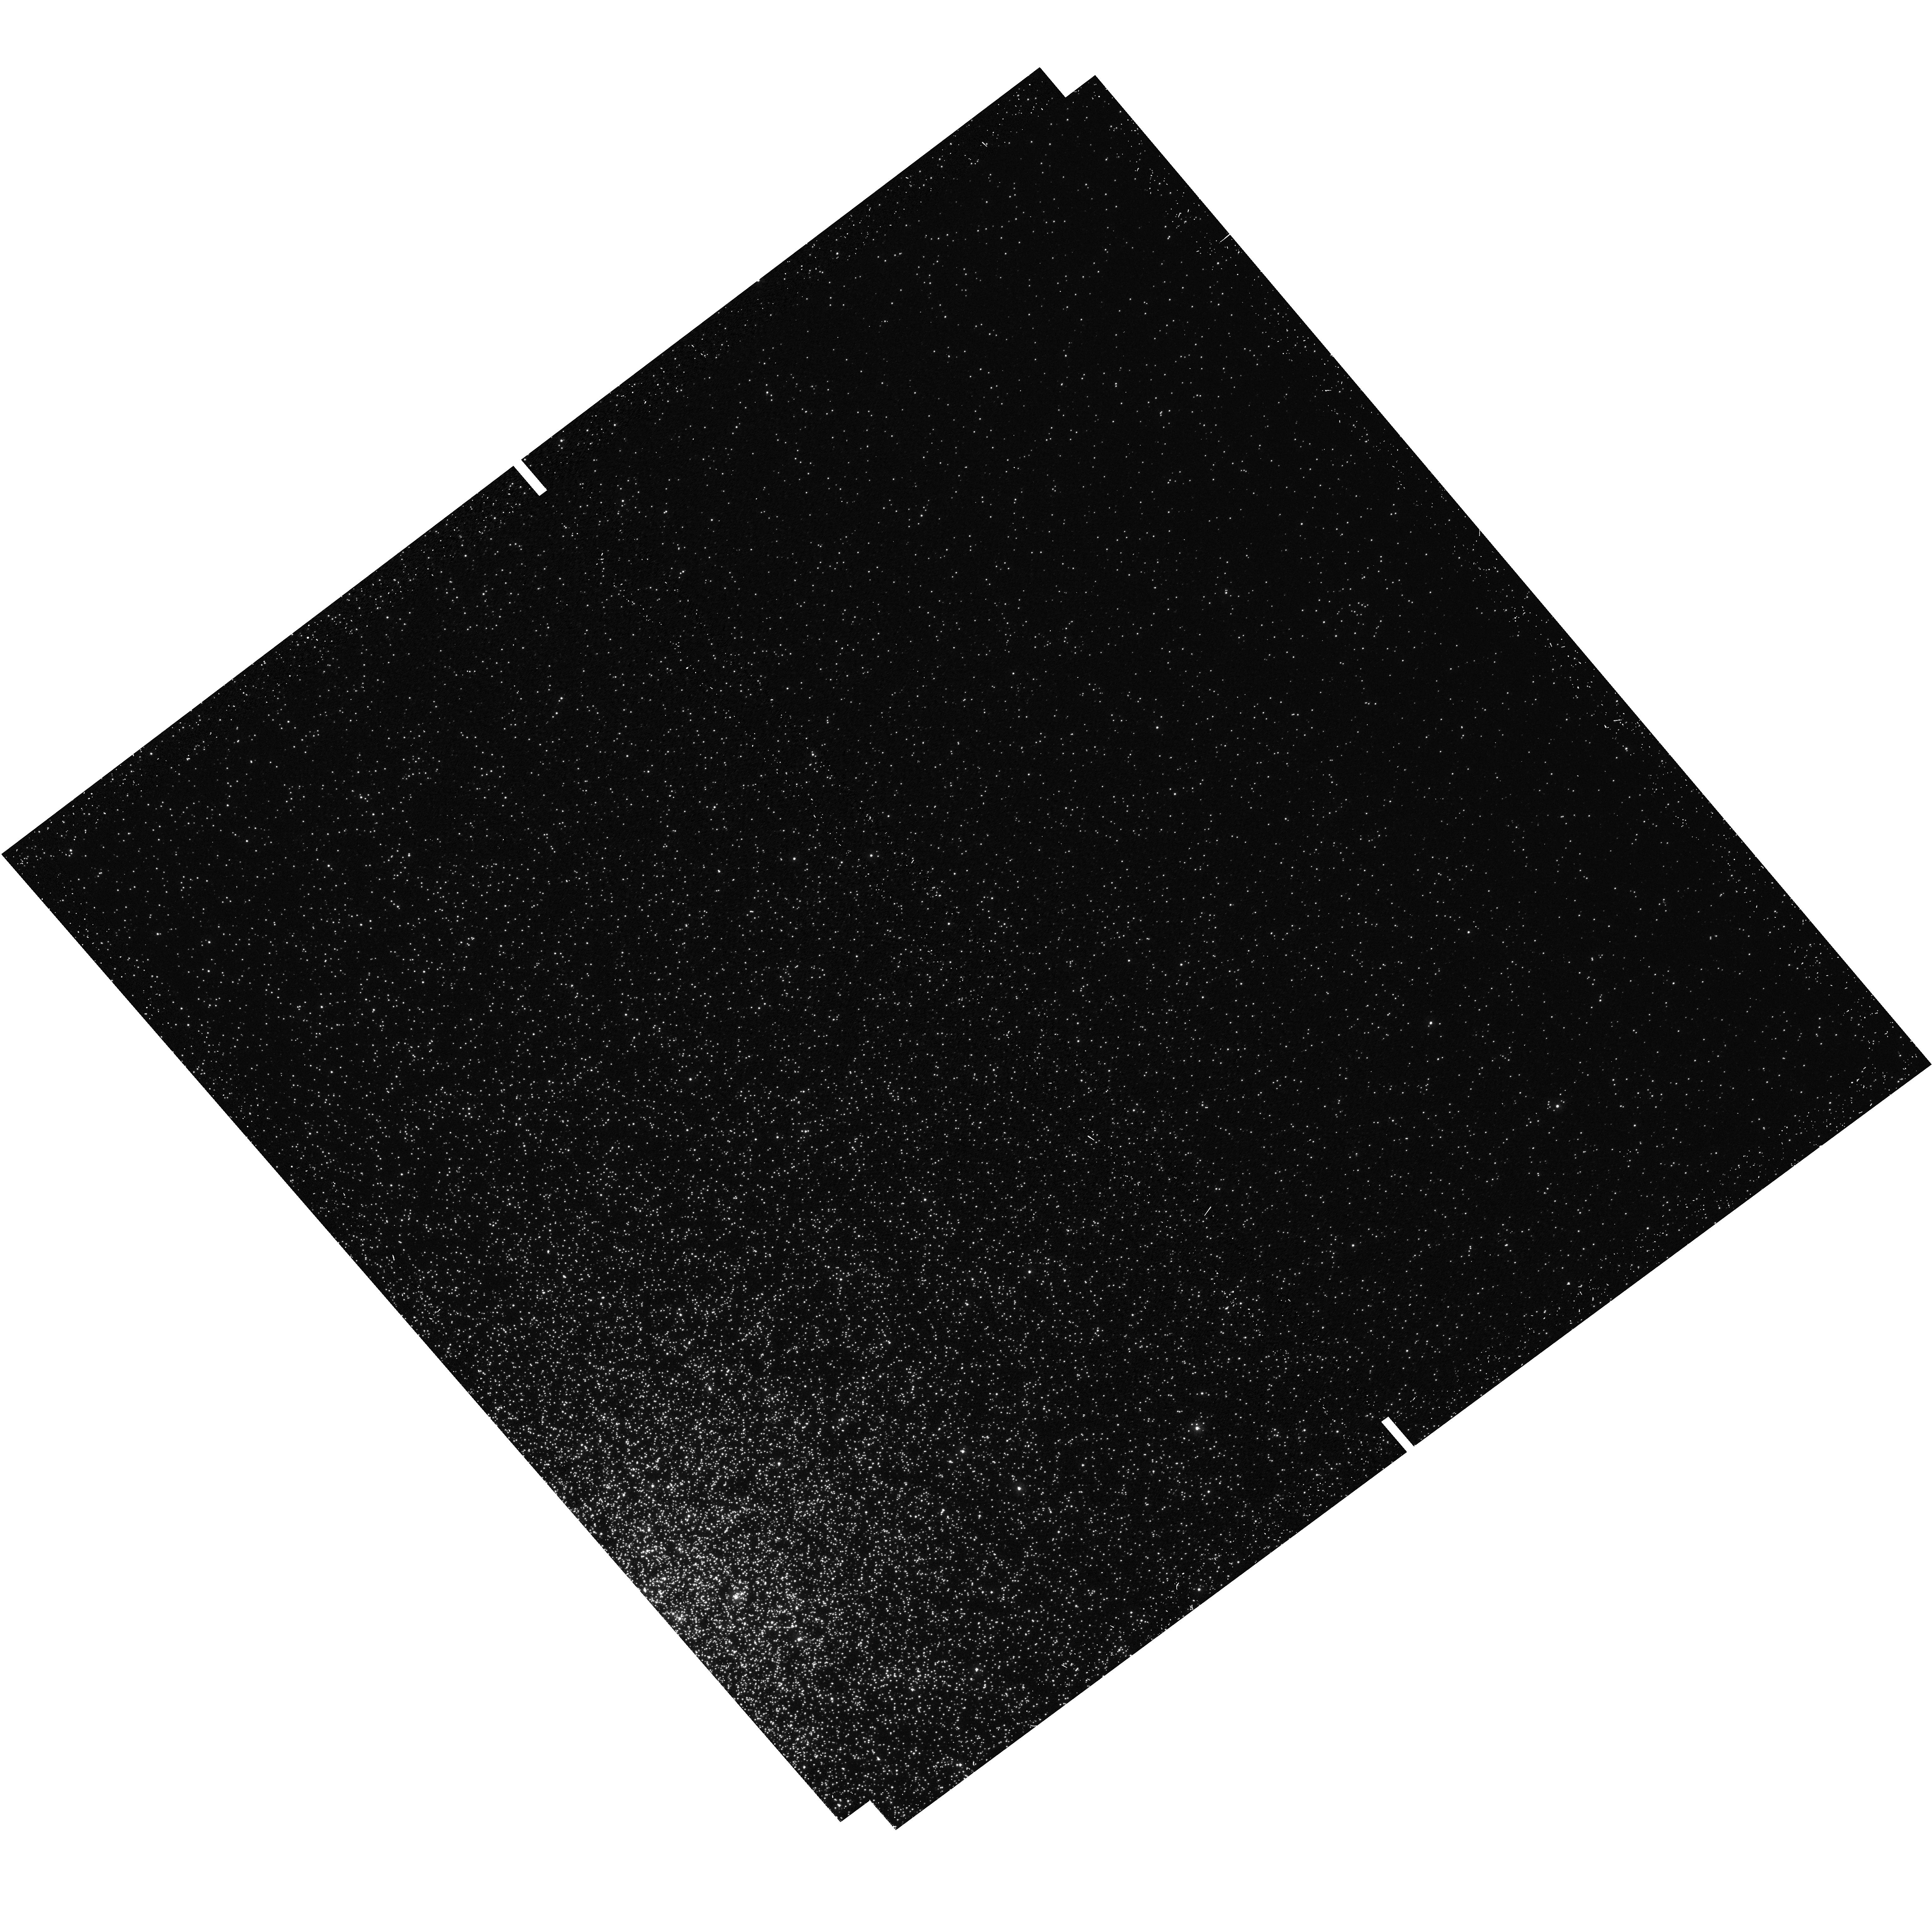
Target: 47TUC-FIELD7. Instrument: WFC3/UVIS. Filter: F225W. Exposure: 18 min. Observation ID: hst_12971_07_wfc3_uvis_f225w_iby407

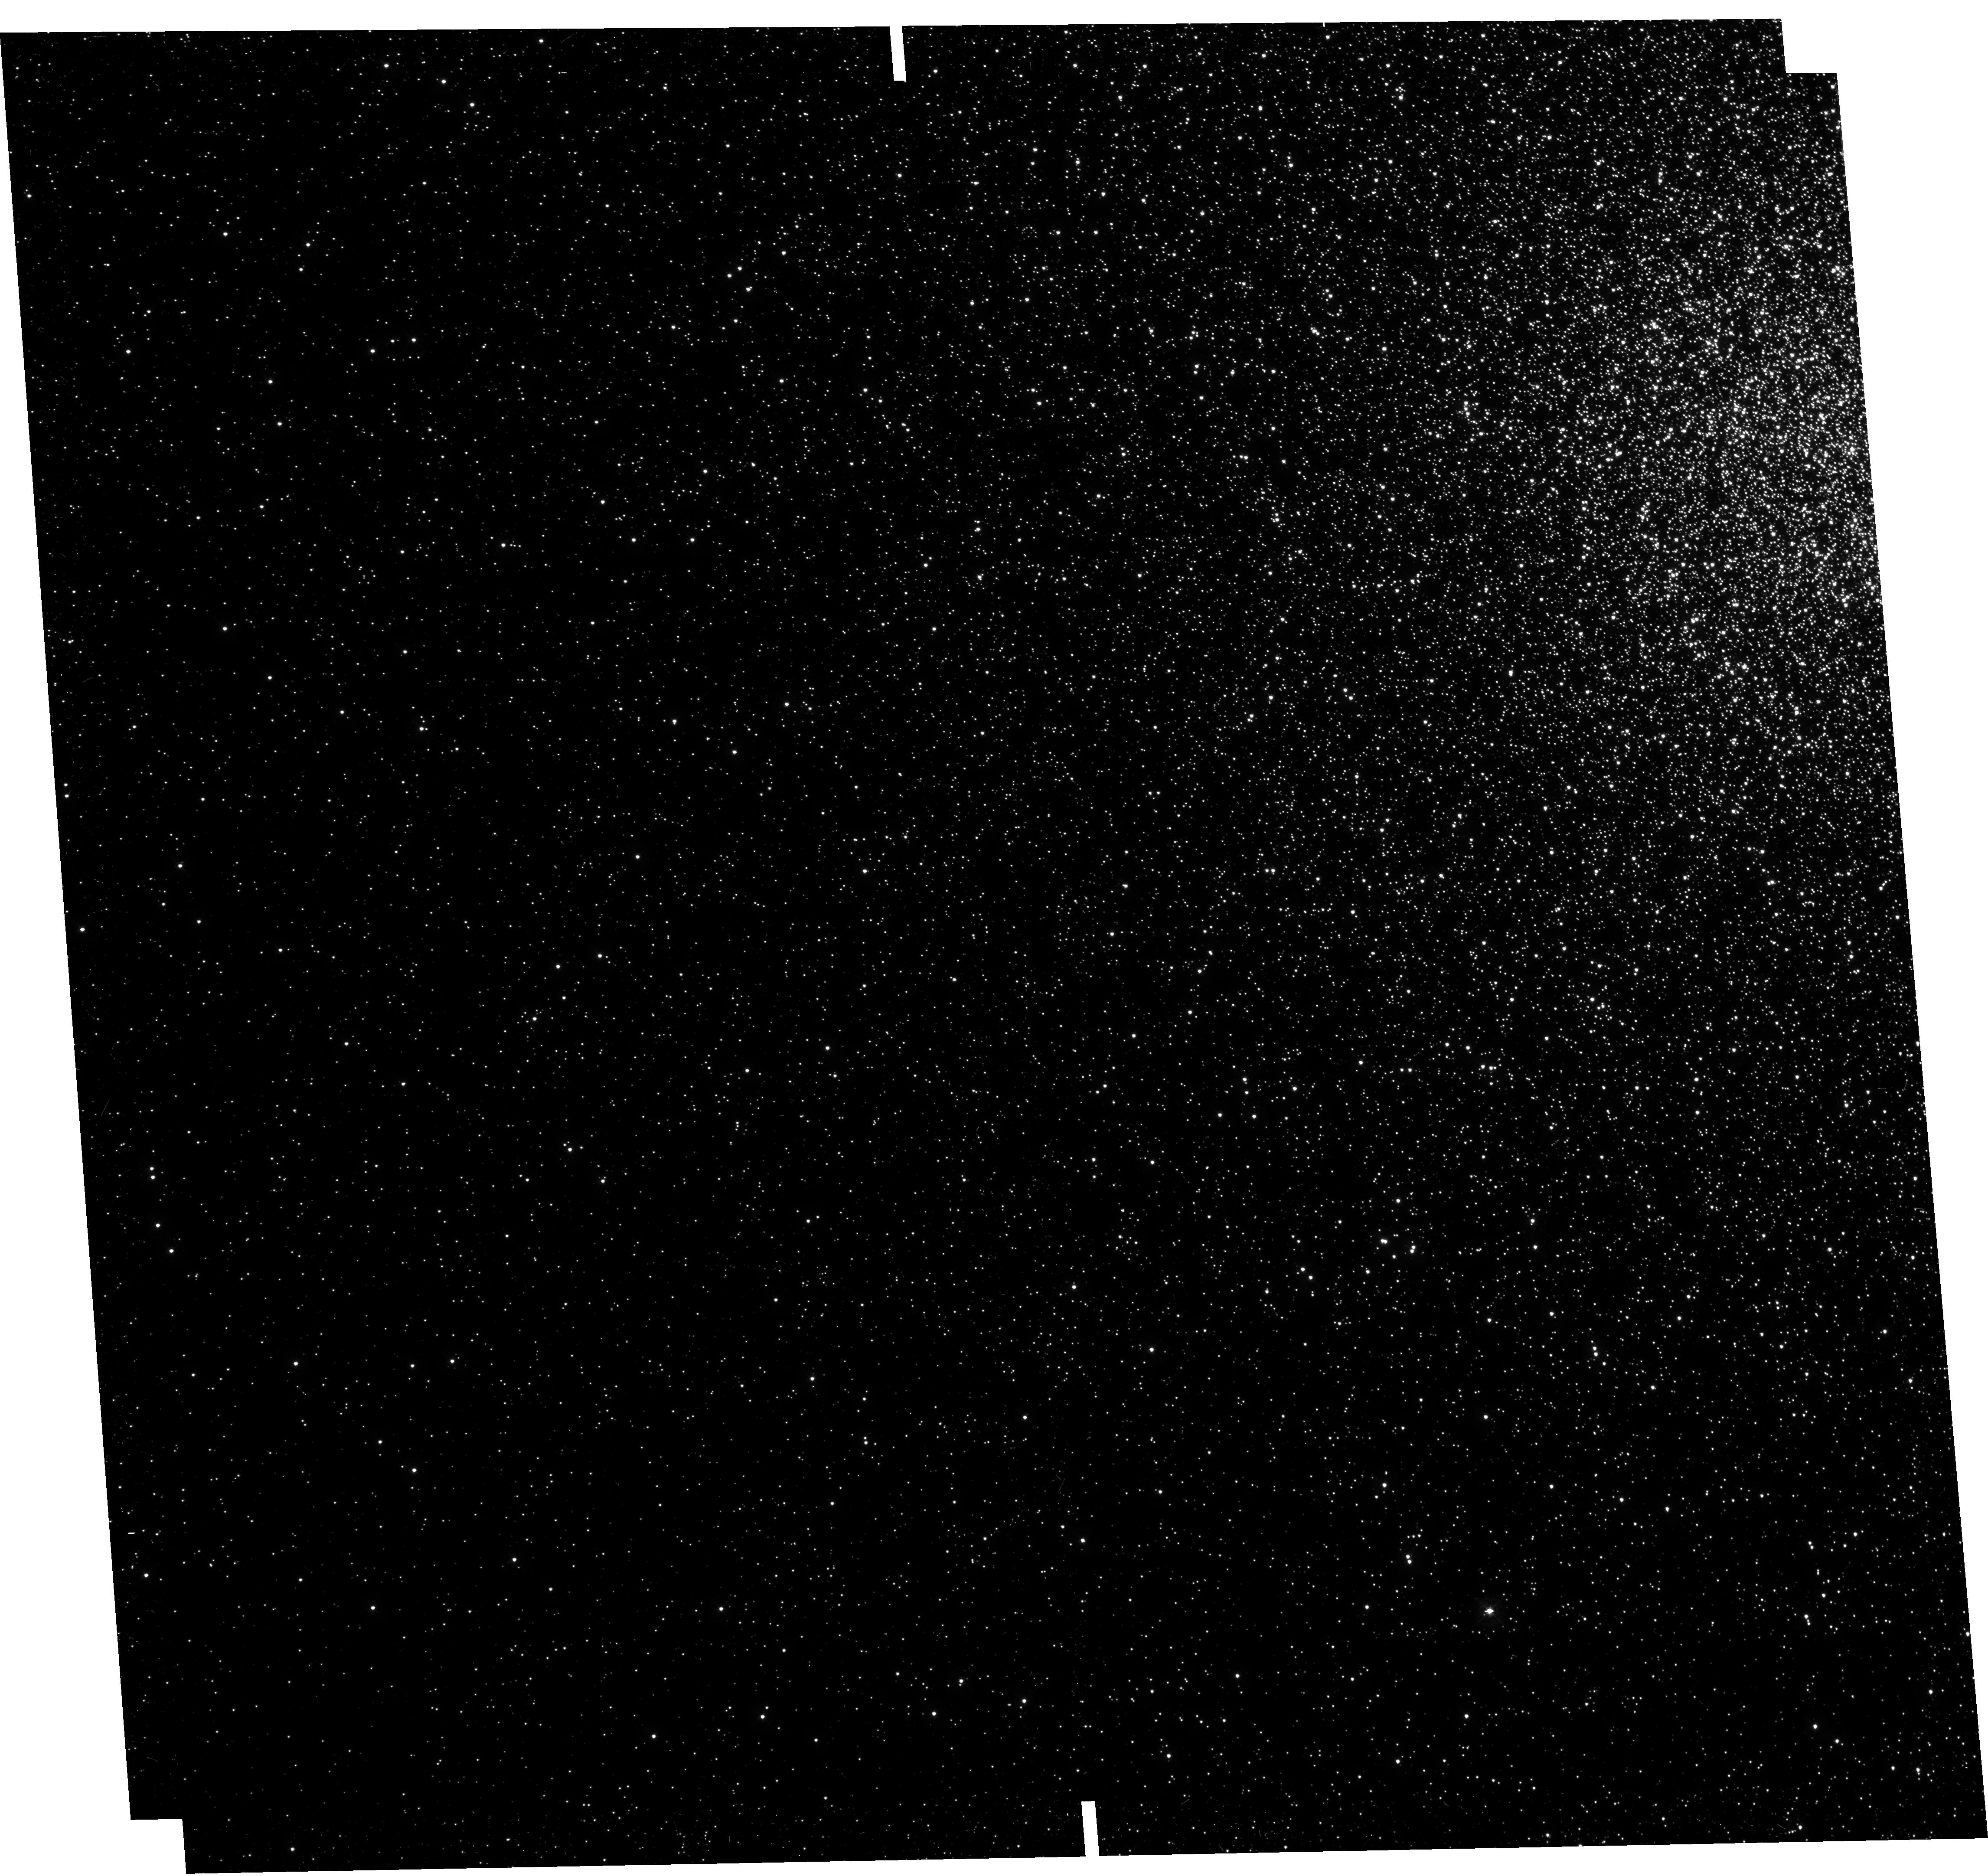
Target: 47TUC-FIELD1. Instrument: WFC3/UVIS. Filter: F336W. Exposure: 20 min. Observation ID: hst_12971_01_wfc3_uvis_f336w_iby401

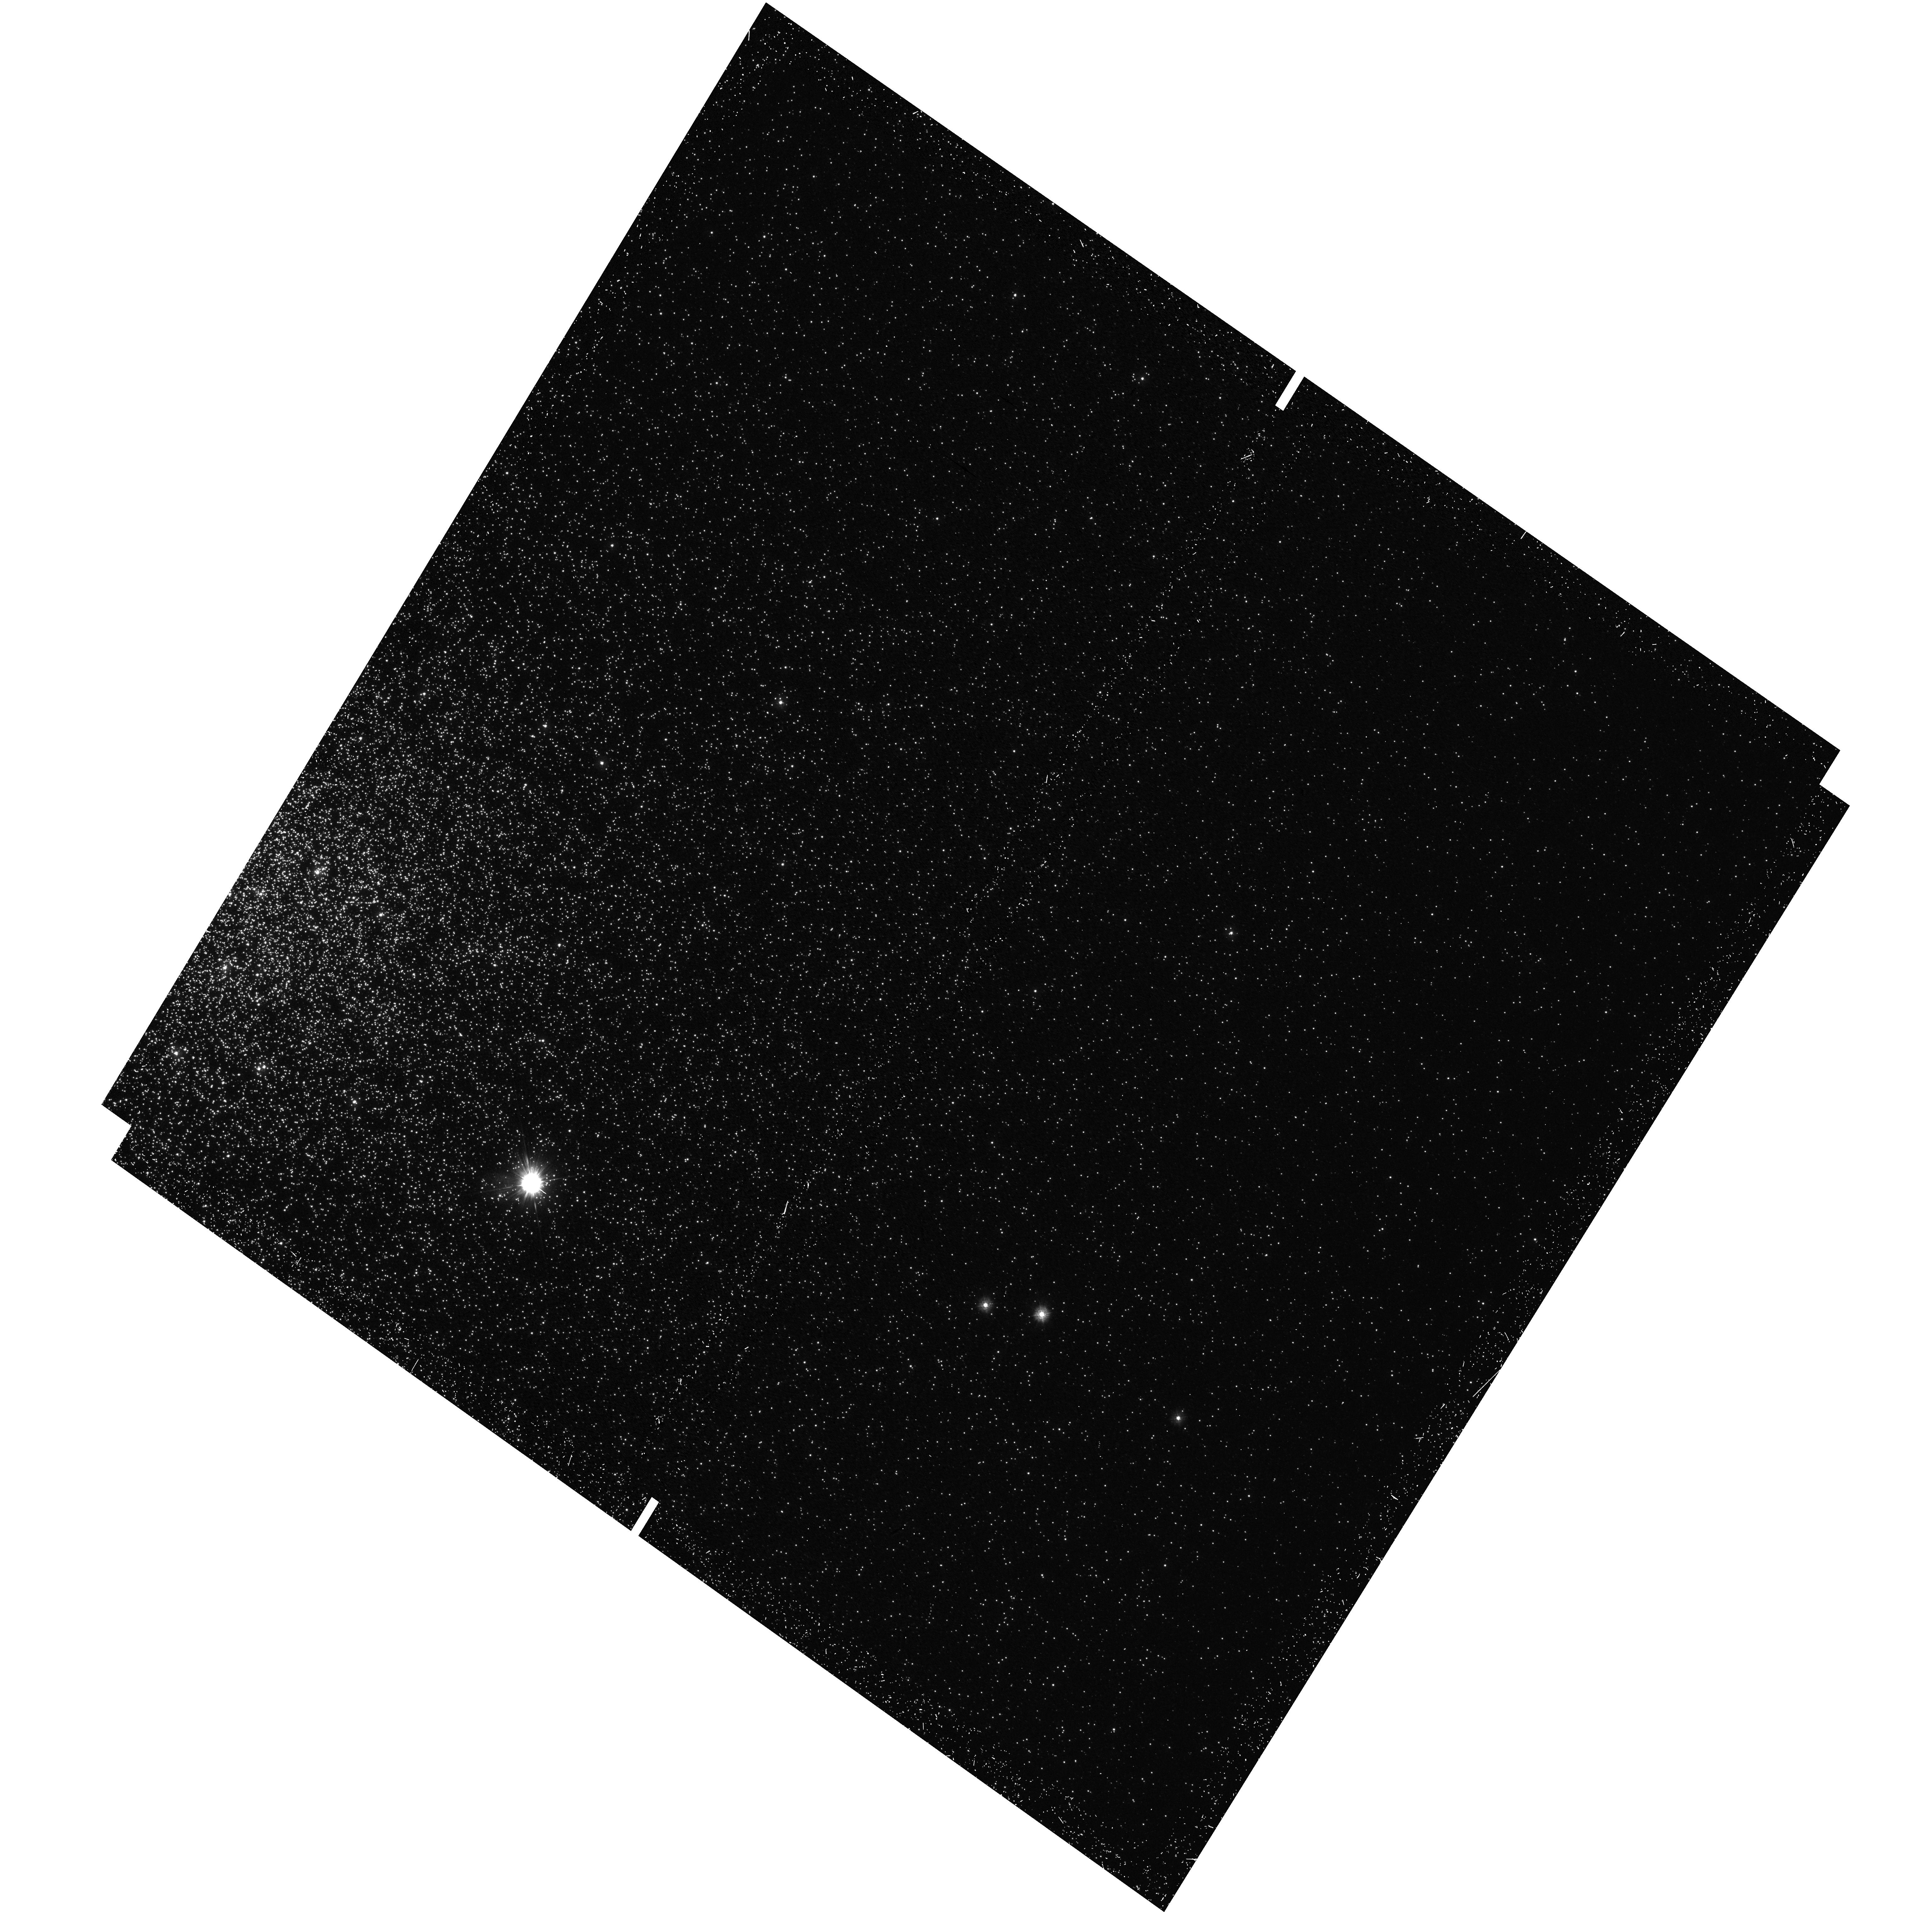
Target: 47TUC-FIELD5. Instrument: WFC3/UVIS. Filter: F225W. Exposure: 18 min. Observation ID: hst_12971_05_wfc3_uvis_f225w_iby405

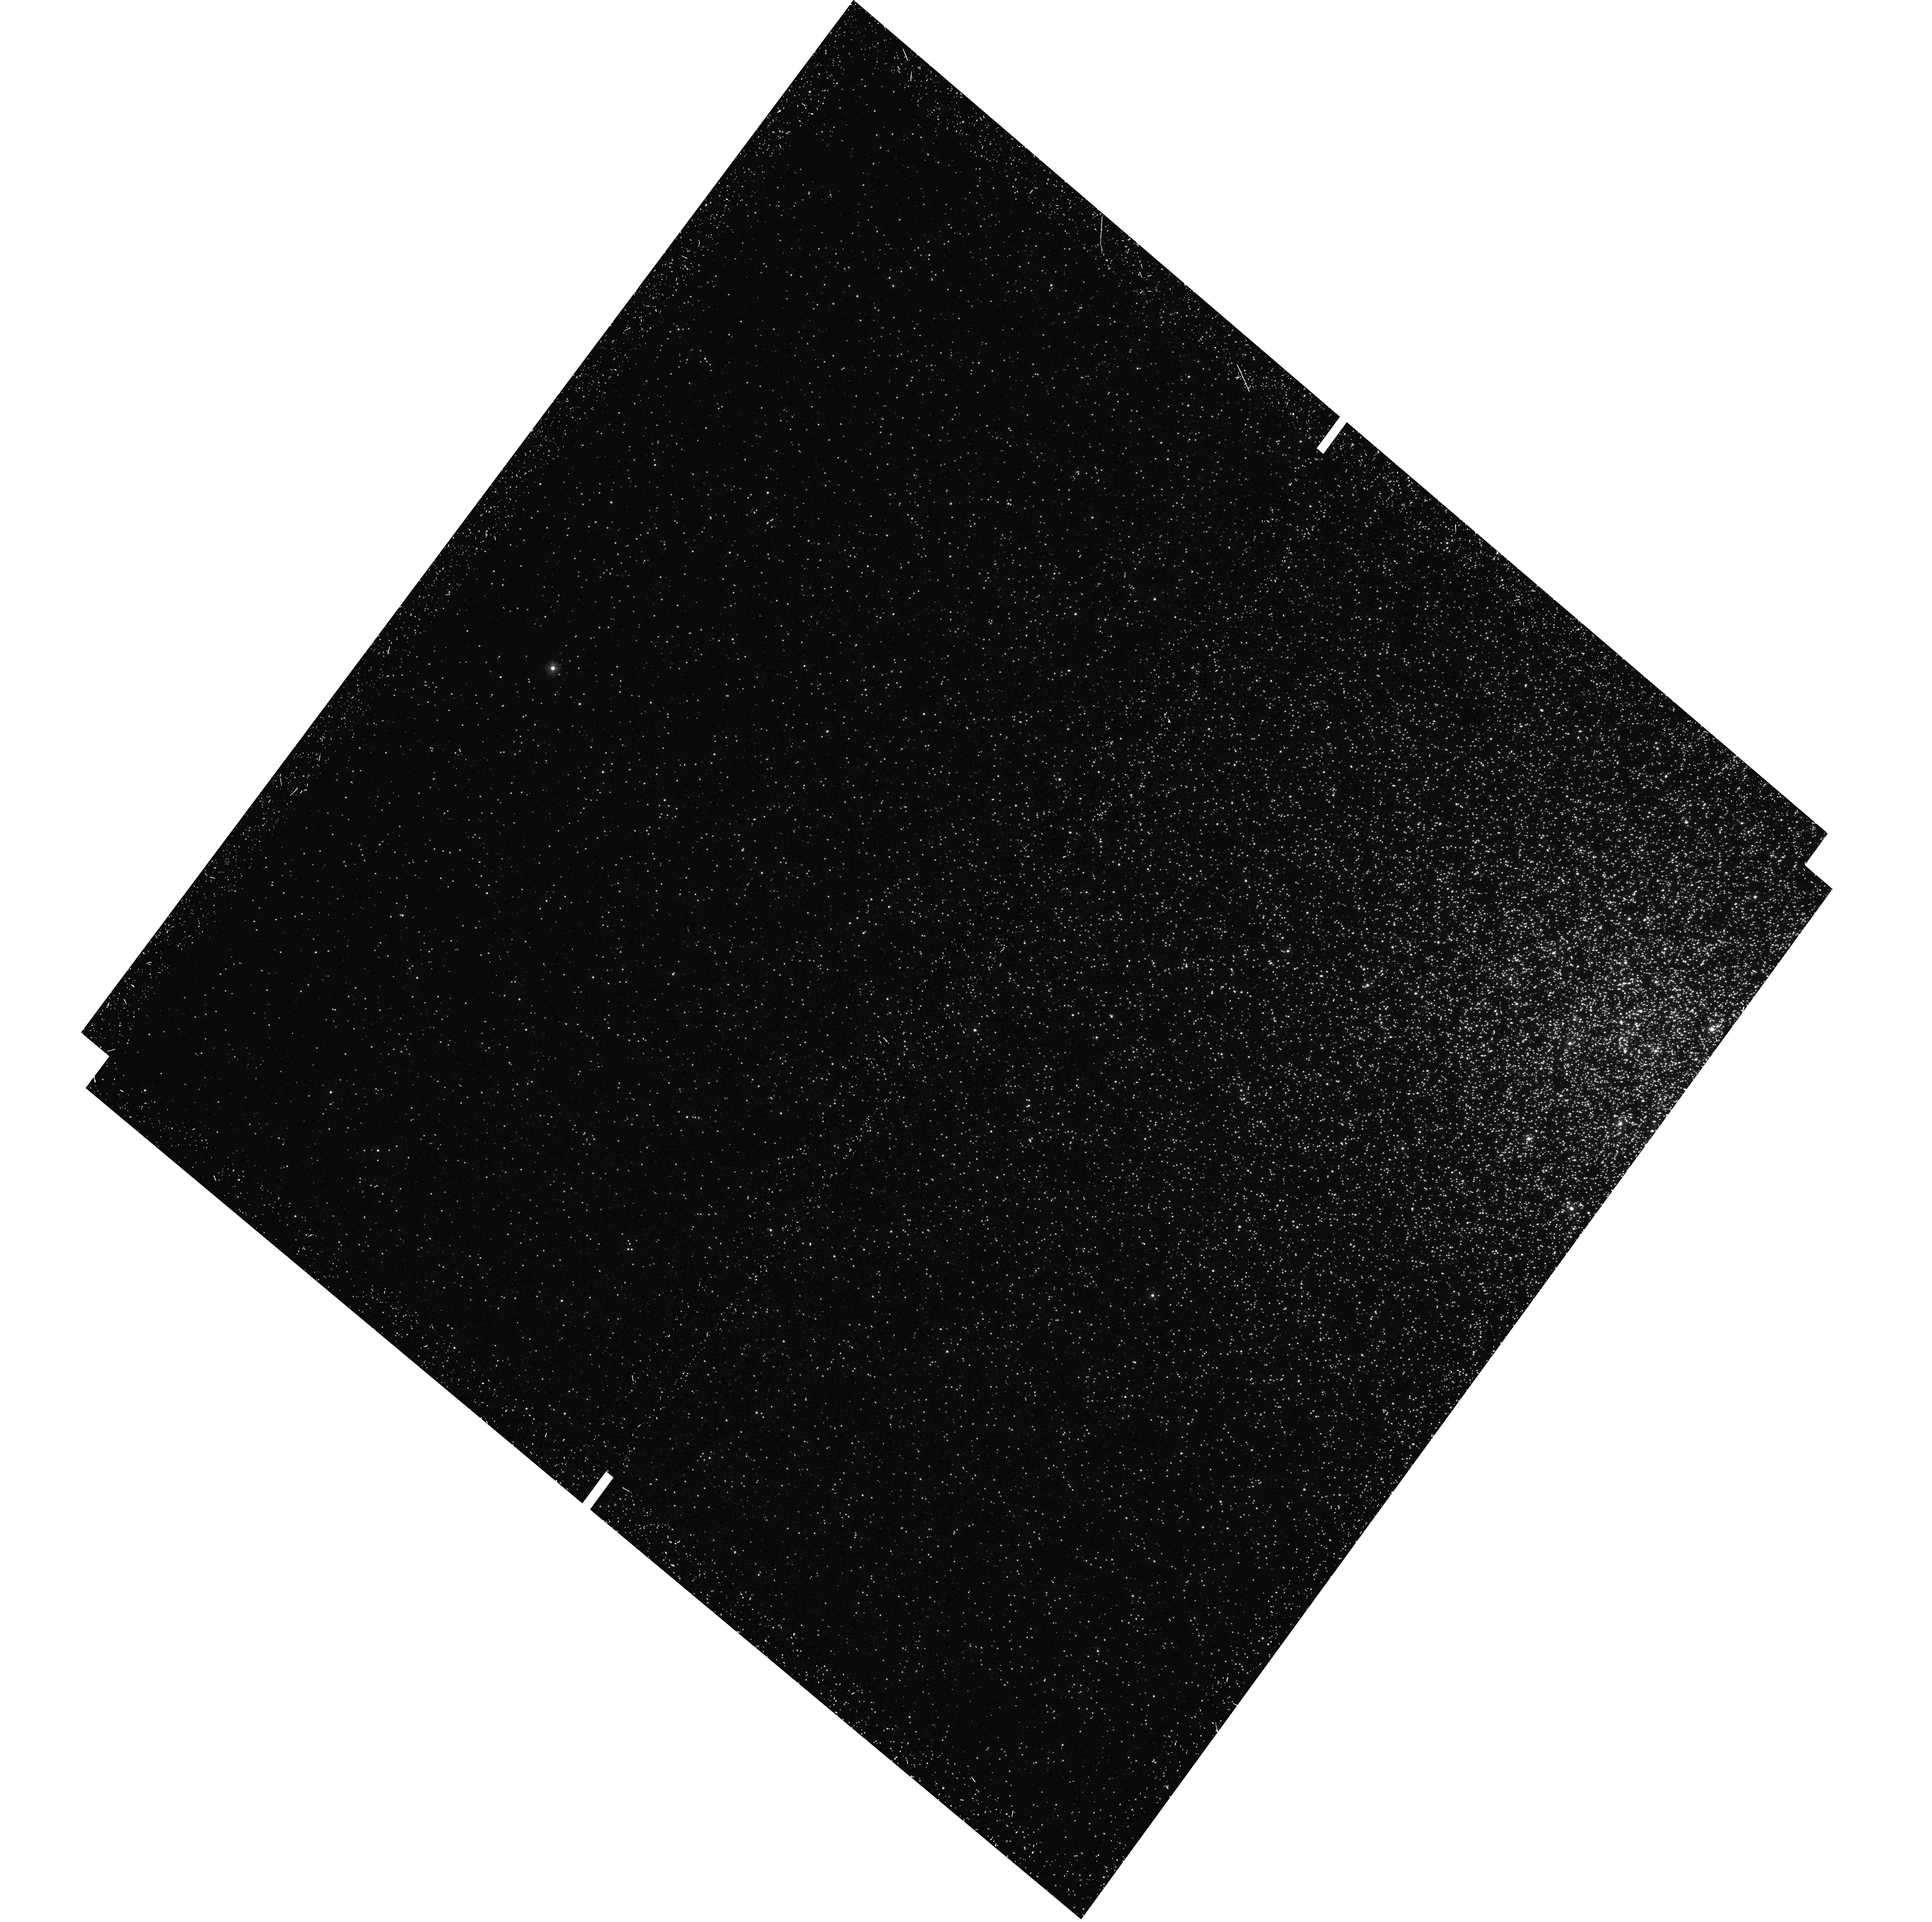
Target: 47TUC-FIELD10. Instrument: WFC3/UVIS. Filter: F225W. Exposure: 18 min. Observation ID: hst_12971_10_wfc3_uvis_f225w_iby410

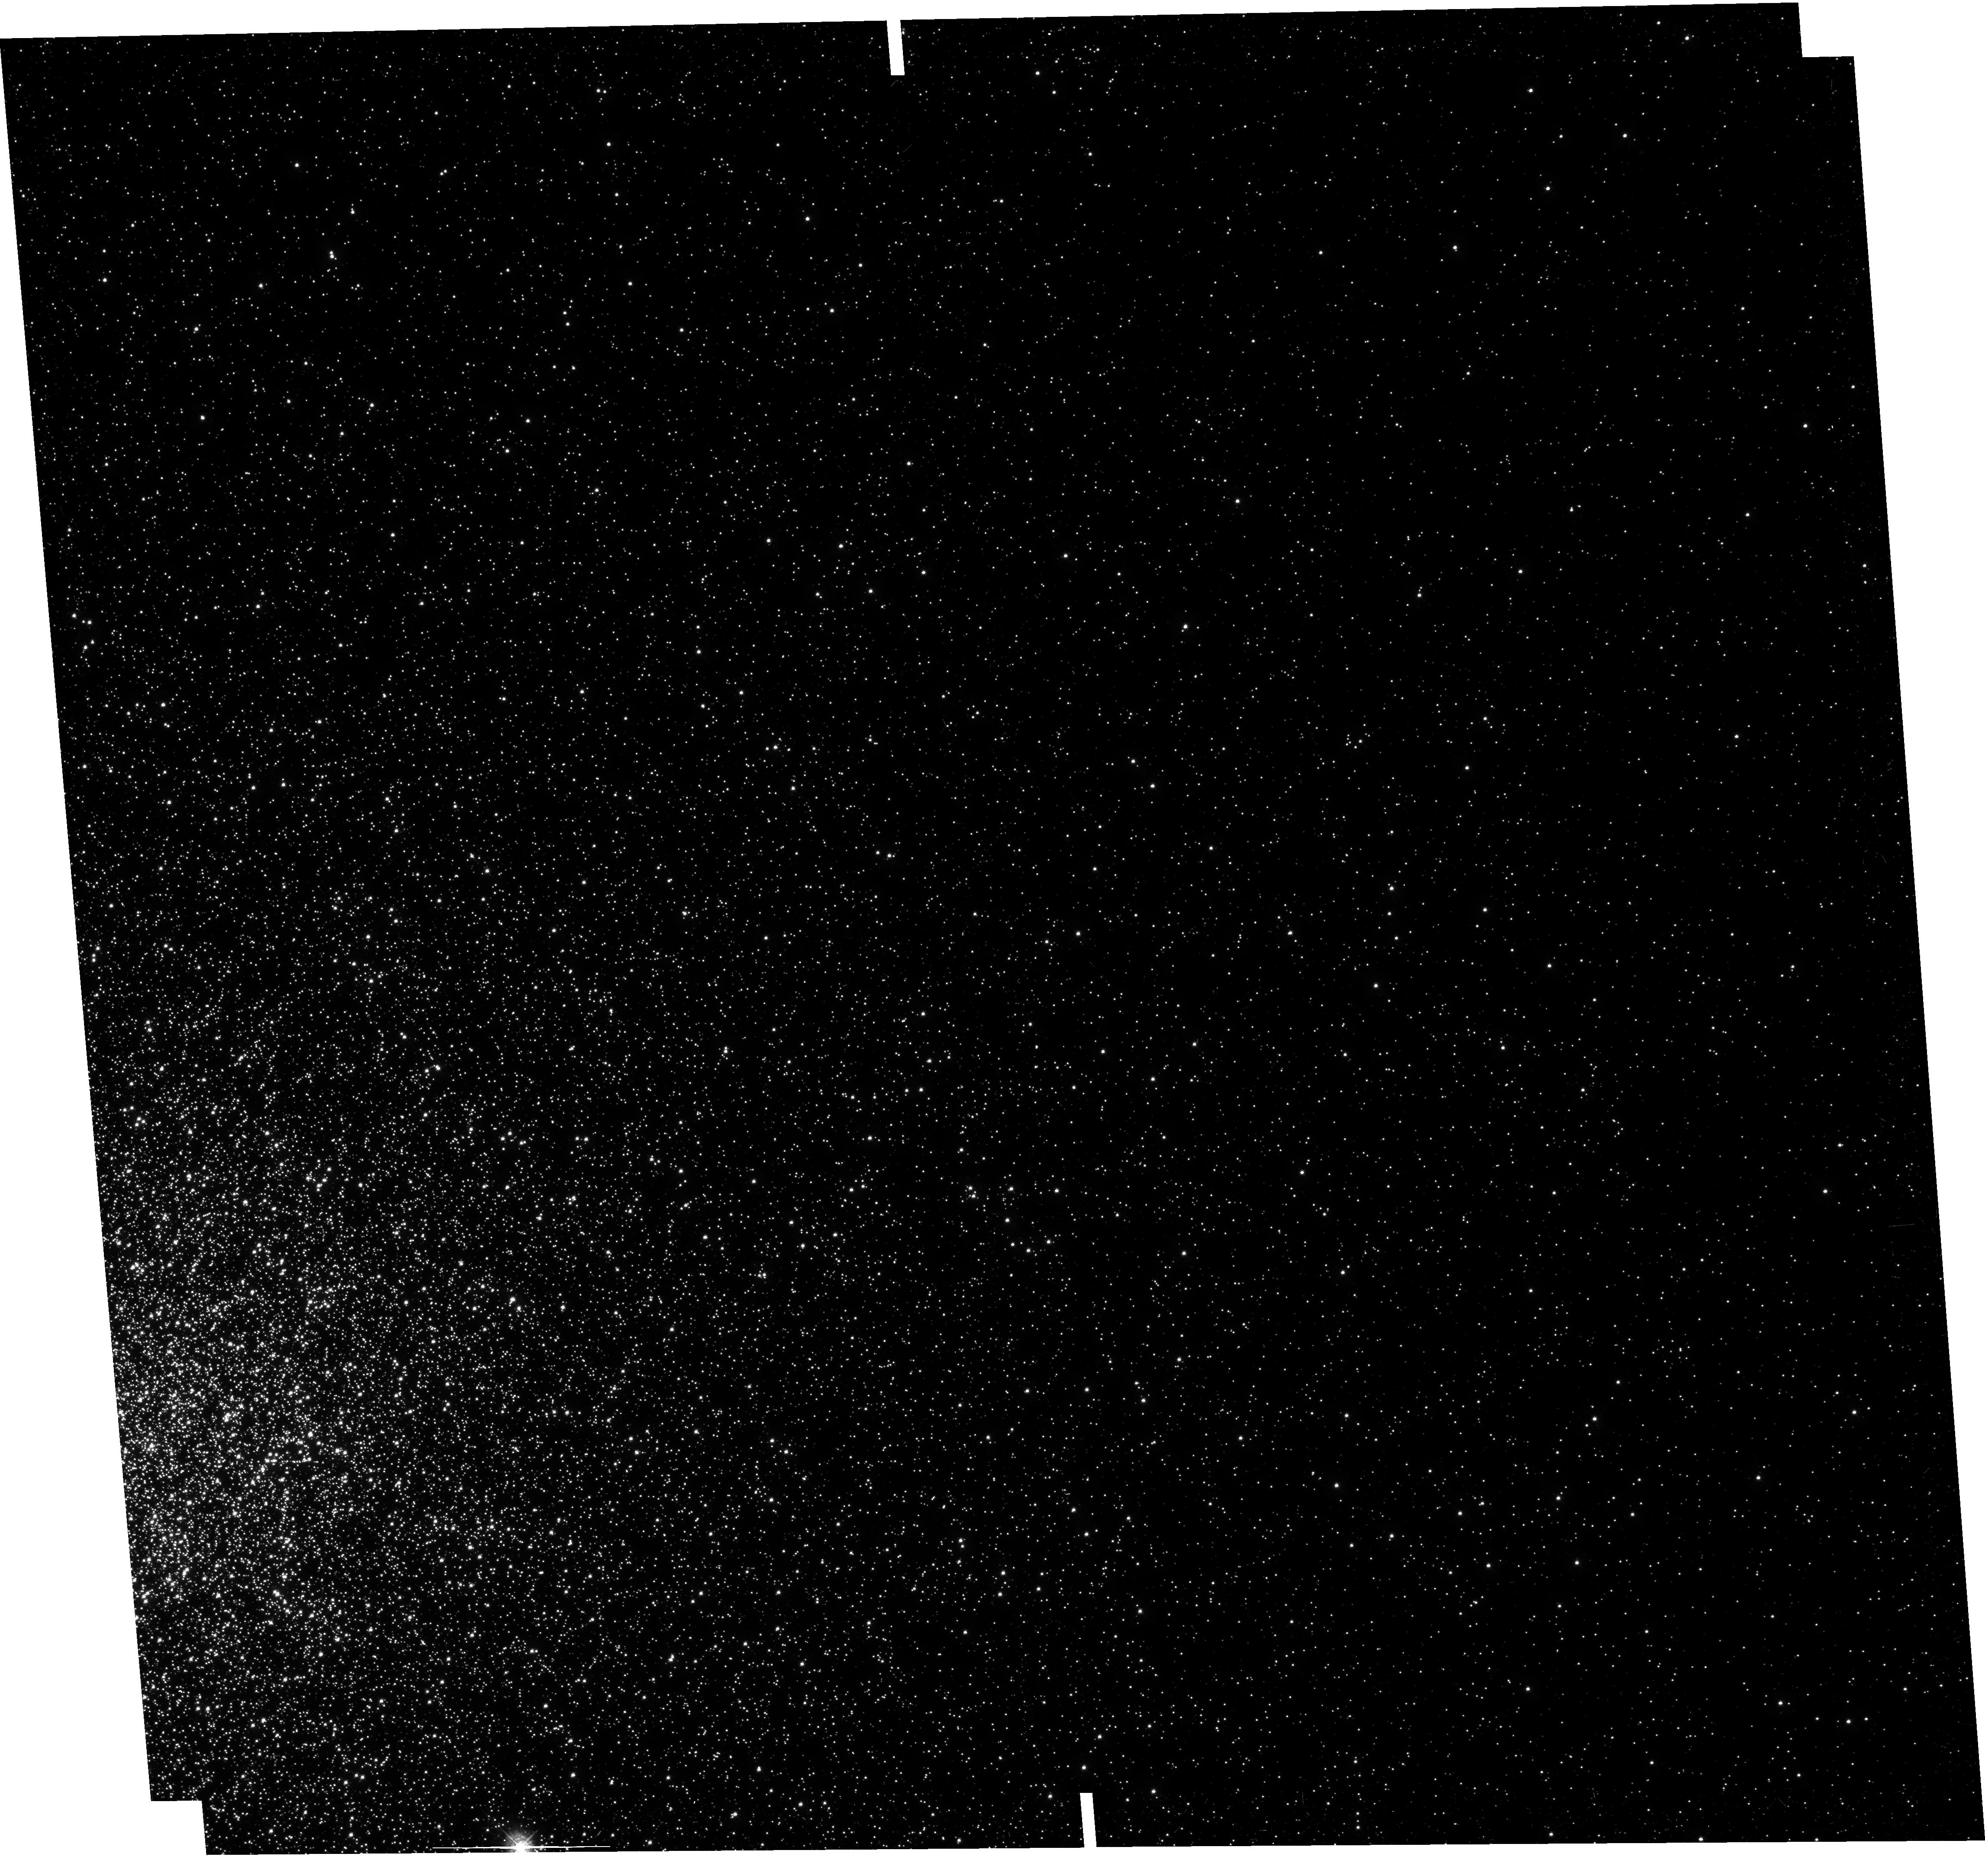
Target: 47TUC-FIELD6. Instrument: WFC3/UVIS. Filter: F336W. Exposure: 20 min. Observation ID: hst_12971_06_wfc3_uvis_f336w_iby406

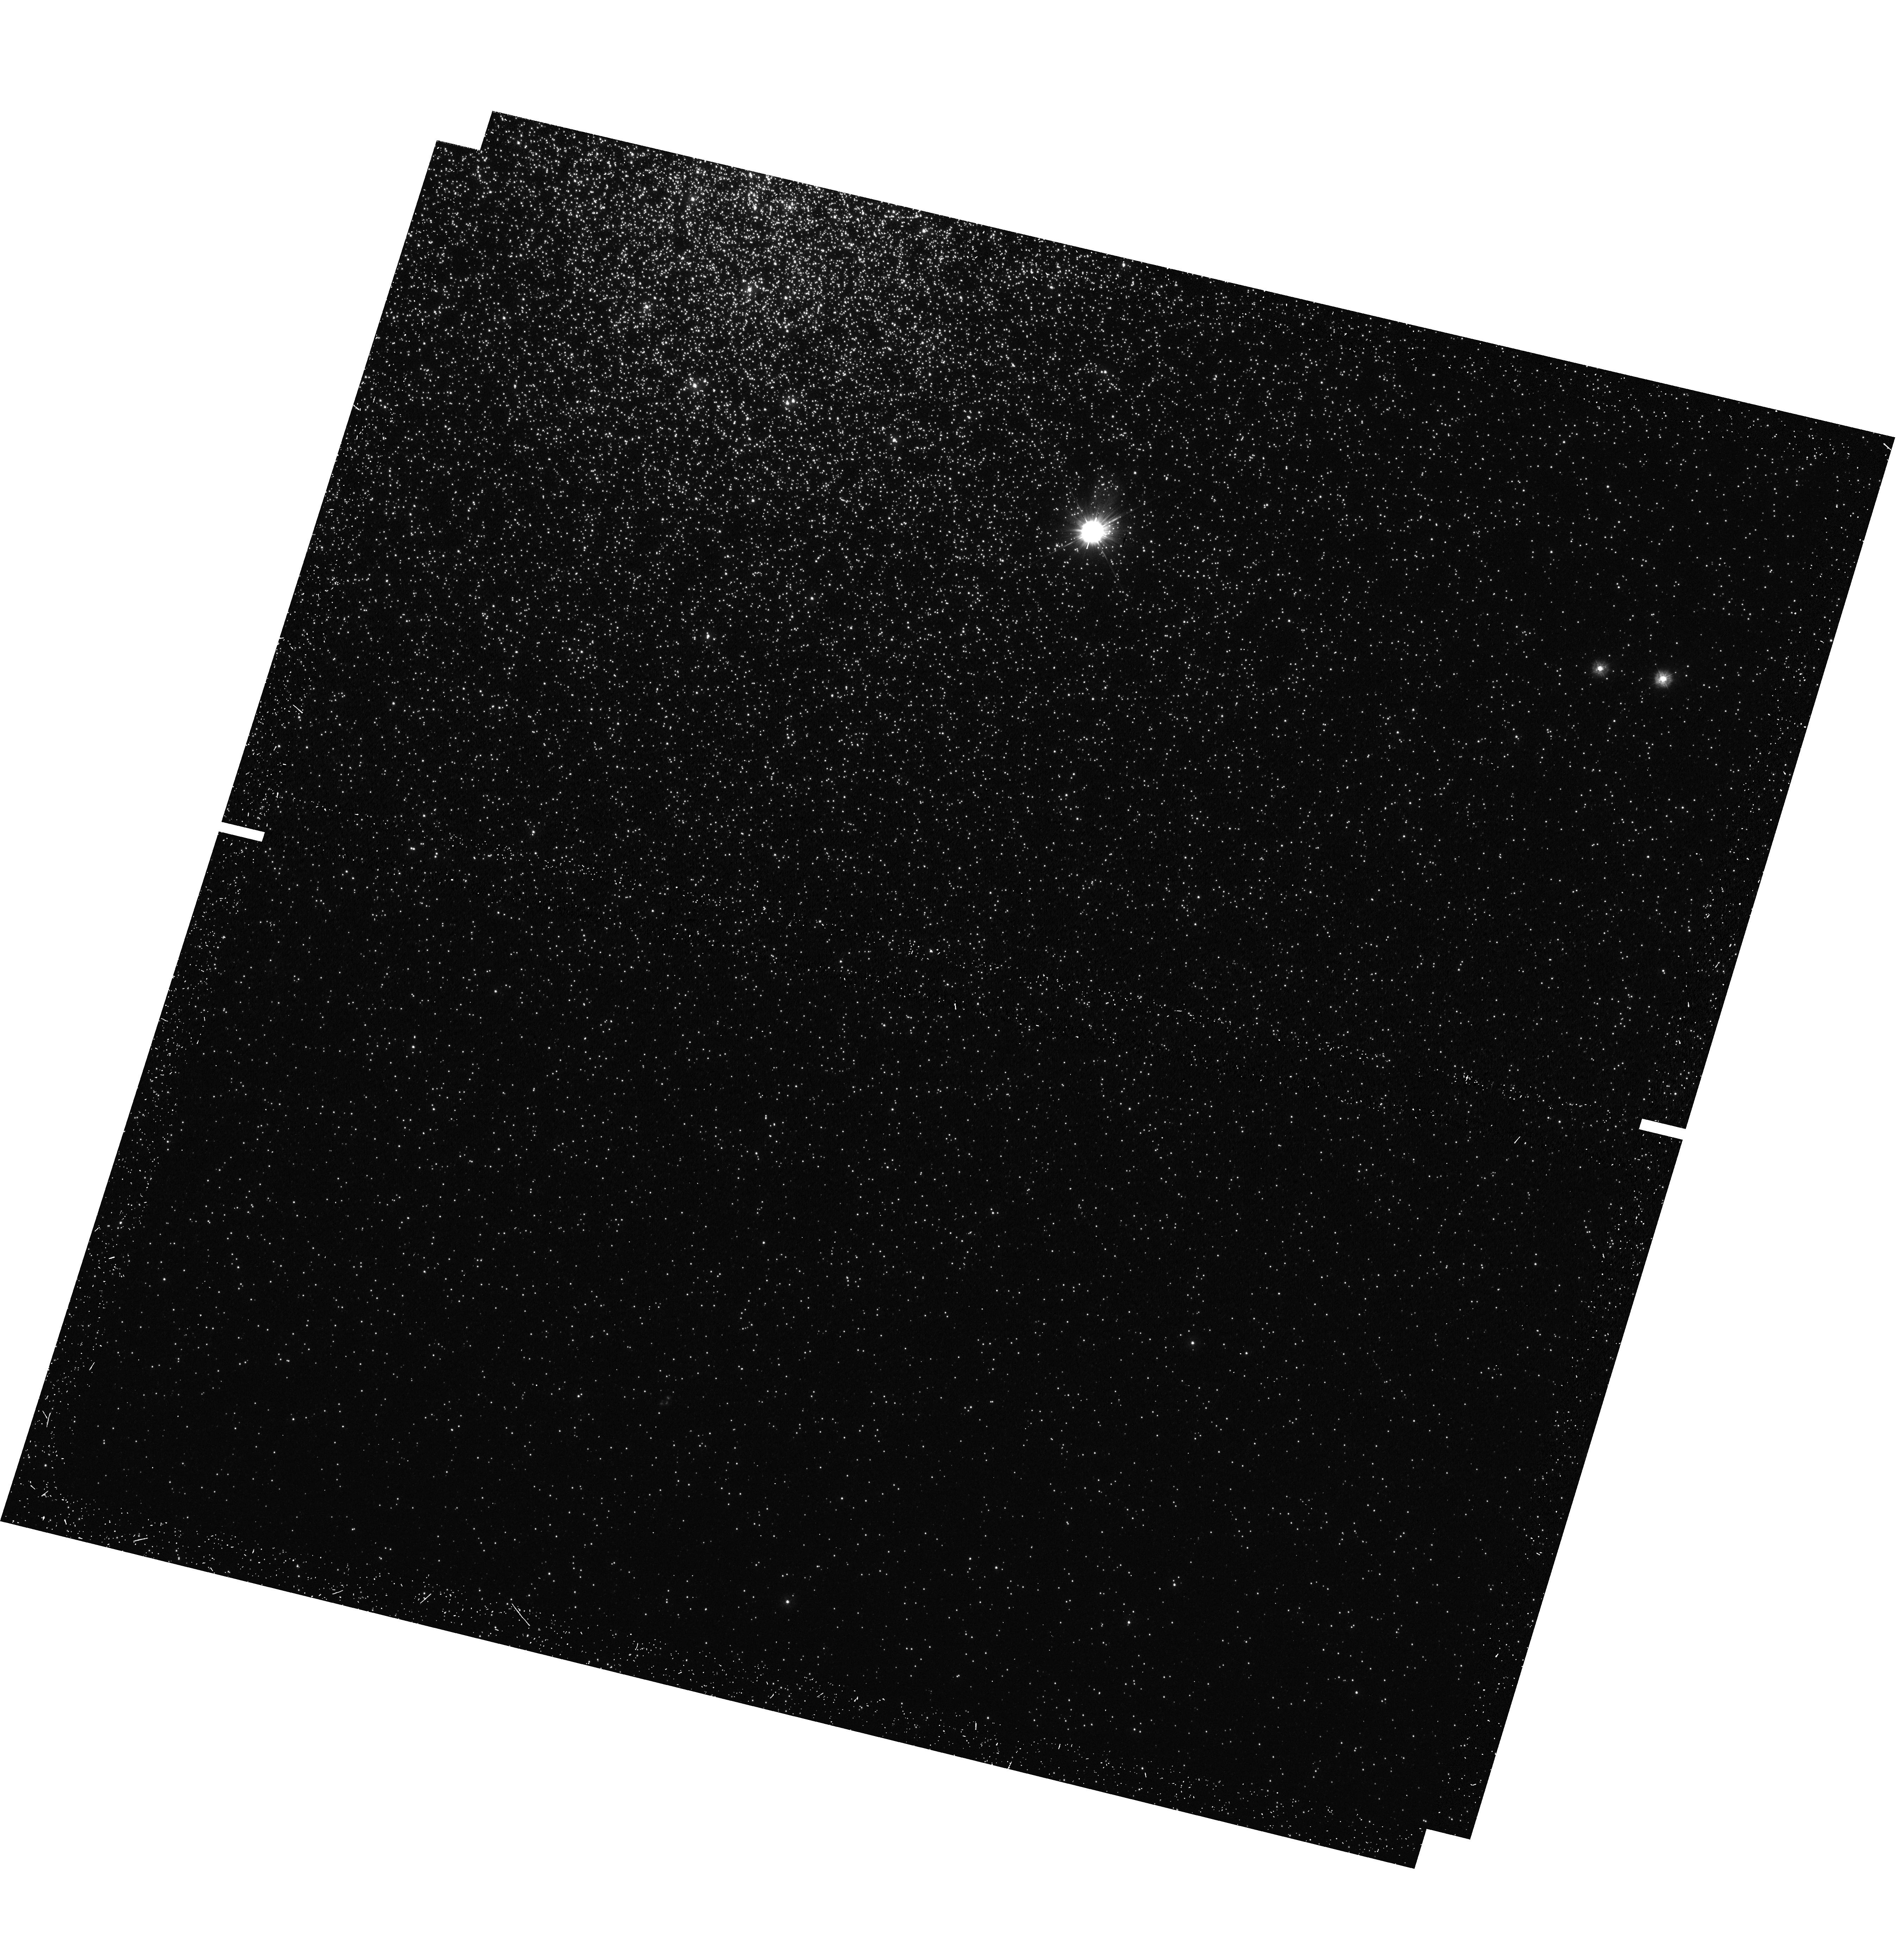
Target: 47TUC-FIELD3. Instrument: WFC3/UVIS. Filter: F225W. Exposure: 18 min. Observation ID: hst_12971_03_wfc3_uvis_f225w_iby403

Completing the Empirical White Dwarf Cooling Sequence: Hot White Dwarfs in 47 Tucanae (PI: Richer, Harvey B.)

In HST Cycle 17 we obtained panchromatic imaging data in 47 Tuc covering the UV through to the IR over 60 square arcmins in 14 different fields. From the UV data obtained with WFC3 we were able to construct an empirical white dwarf cooling sequence and compare it with various theoretical models. The data exhibited a sharp break in slope at ~20, 000K. Cooler than this it followed the expected Mestel slope of -0.4 in Log Temperatue vs Log Age and above this temperature the slope was somewhat more gentle (-0.2). The number of white dwarfs detected with temperatures above 30, 000K (only 10) was too small to constrain the slope of the cooling sequence at the very hot end. This is because hot white dwarfs cool quite quickly and are thus rare objects. This segment of the cooling sequence is of great interest as white dwarfs are expected to cool mainly by neutrino emission at these hot temperatures. An empirical cooling sequence extending well into this region containing ~100 white dwarfs above 30, 000K, will allow us to test several predictions of neutrino physics and possibly provide a hint whether axions are produced in processes similar to those that manufacture neutrinos.